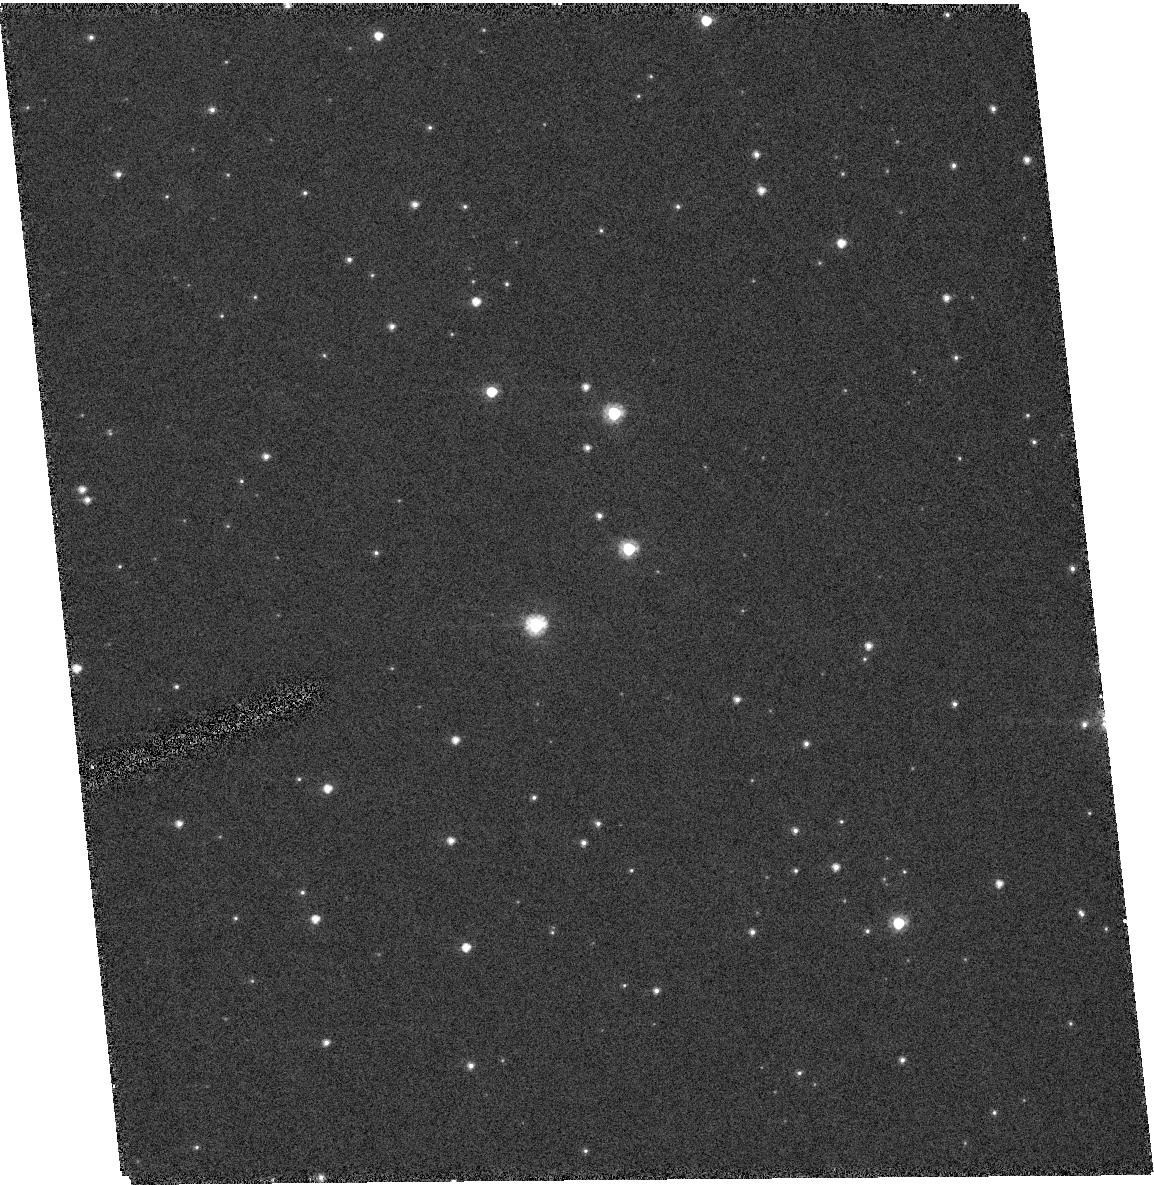
Target: QSO-051636-663436
Instrument: ACS/HRC
Filter: F606W
Exposure: 7 min
Observation ID: hst_10130_04_acs_hrc_f606w_j91q04

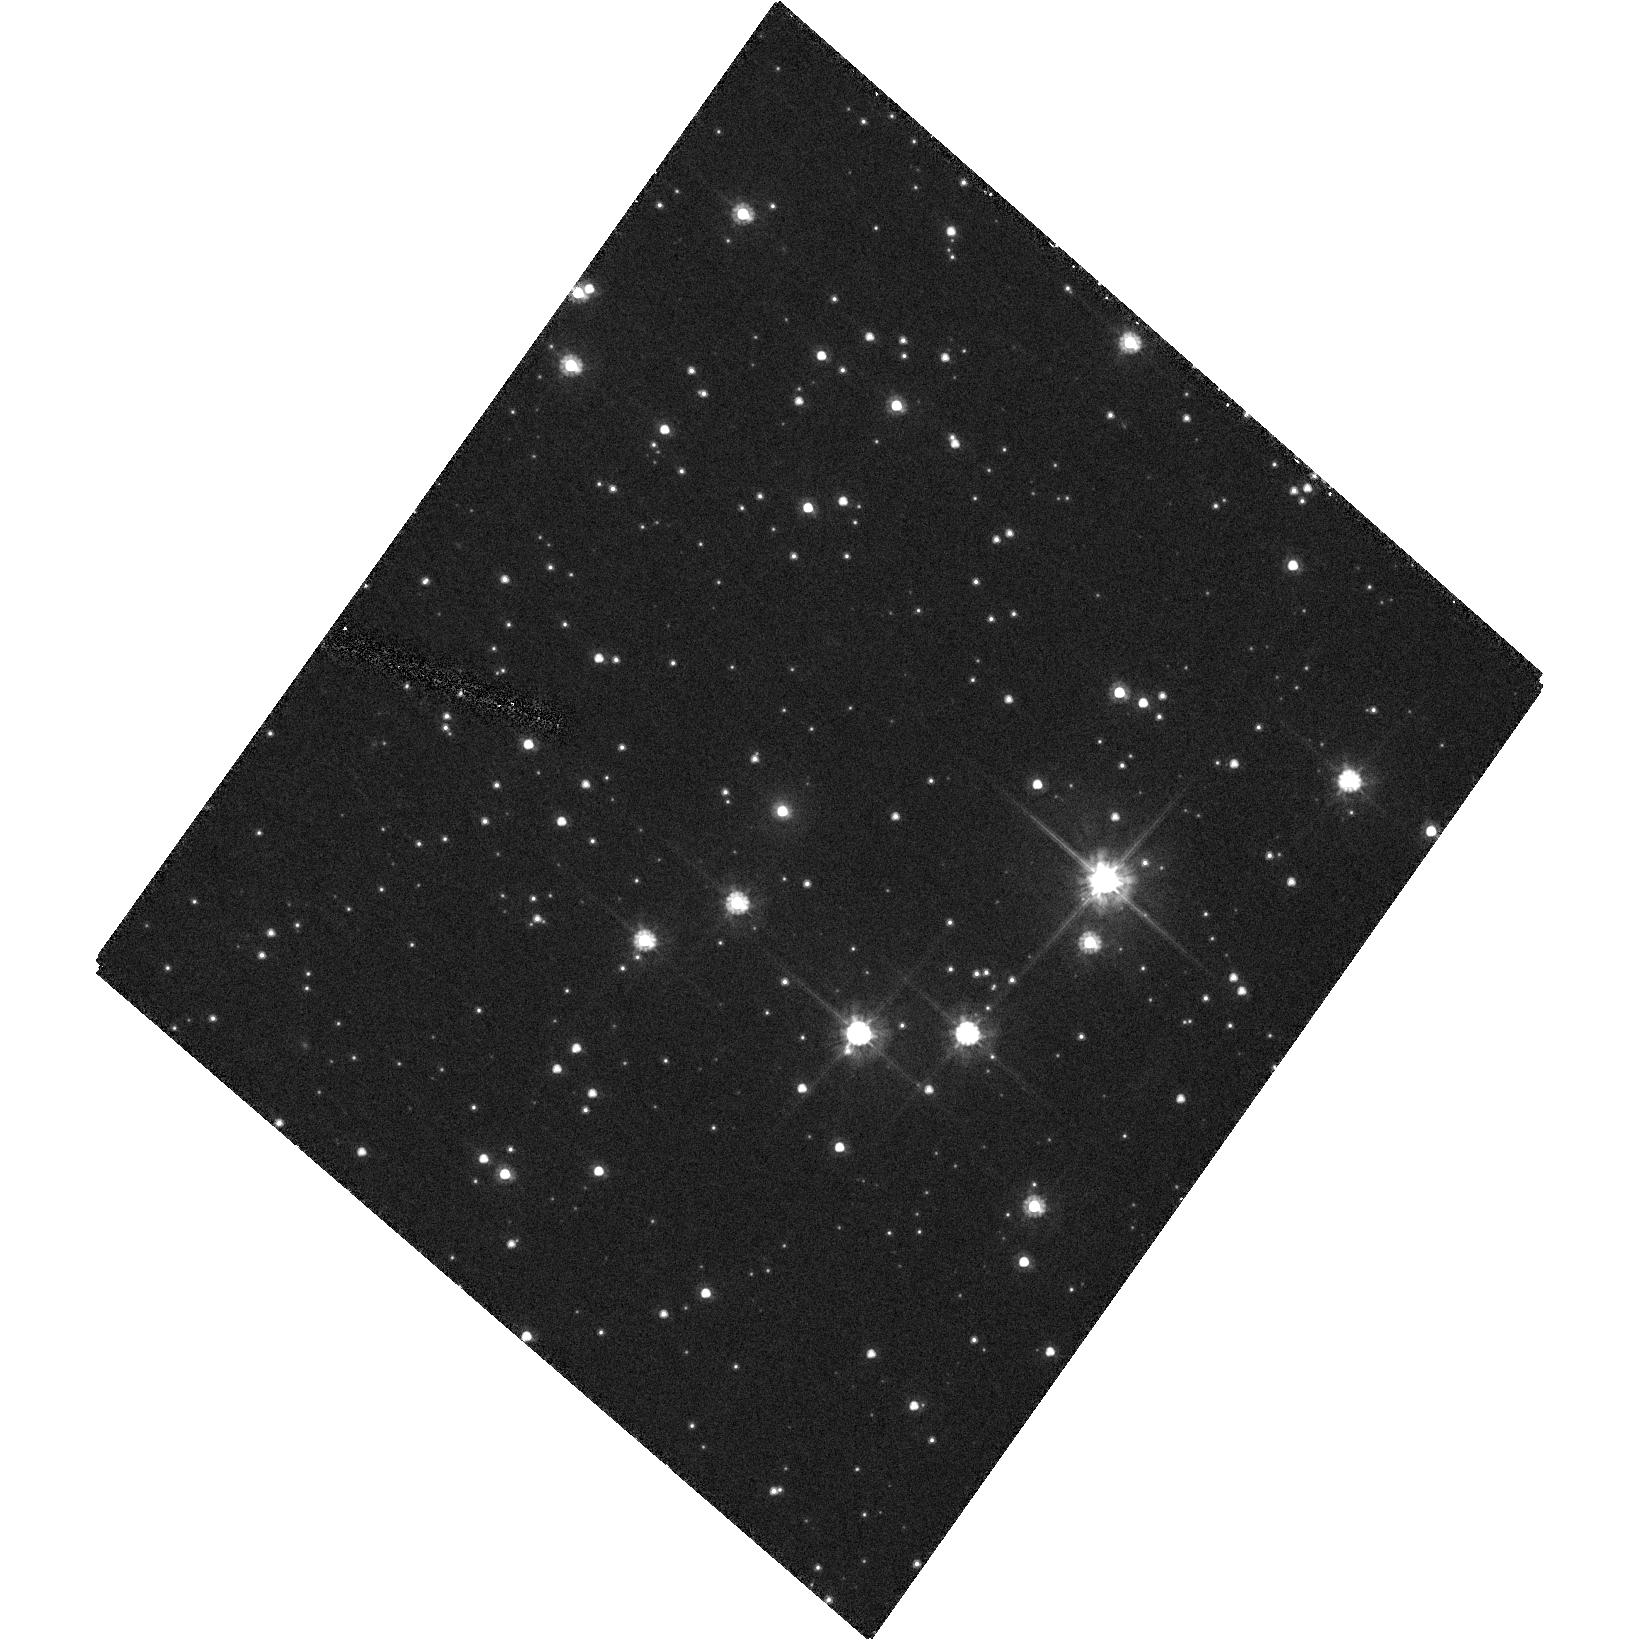
Target: QSO-054941-694415
Instrument: ACS/HRC
Filter: F606W
Exposure: 21 min
Observation ID: hst_10130_12_acs_hrc_f606w_j91q12

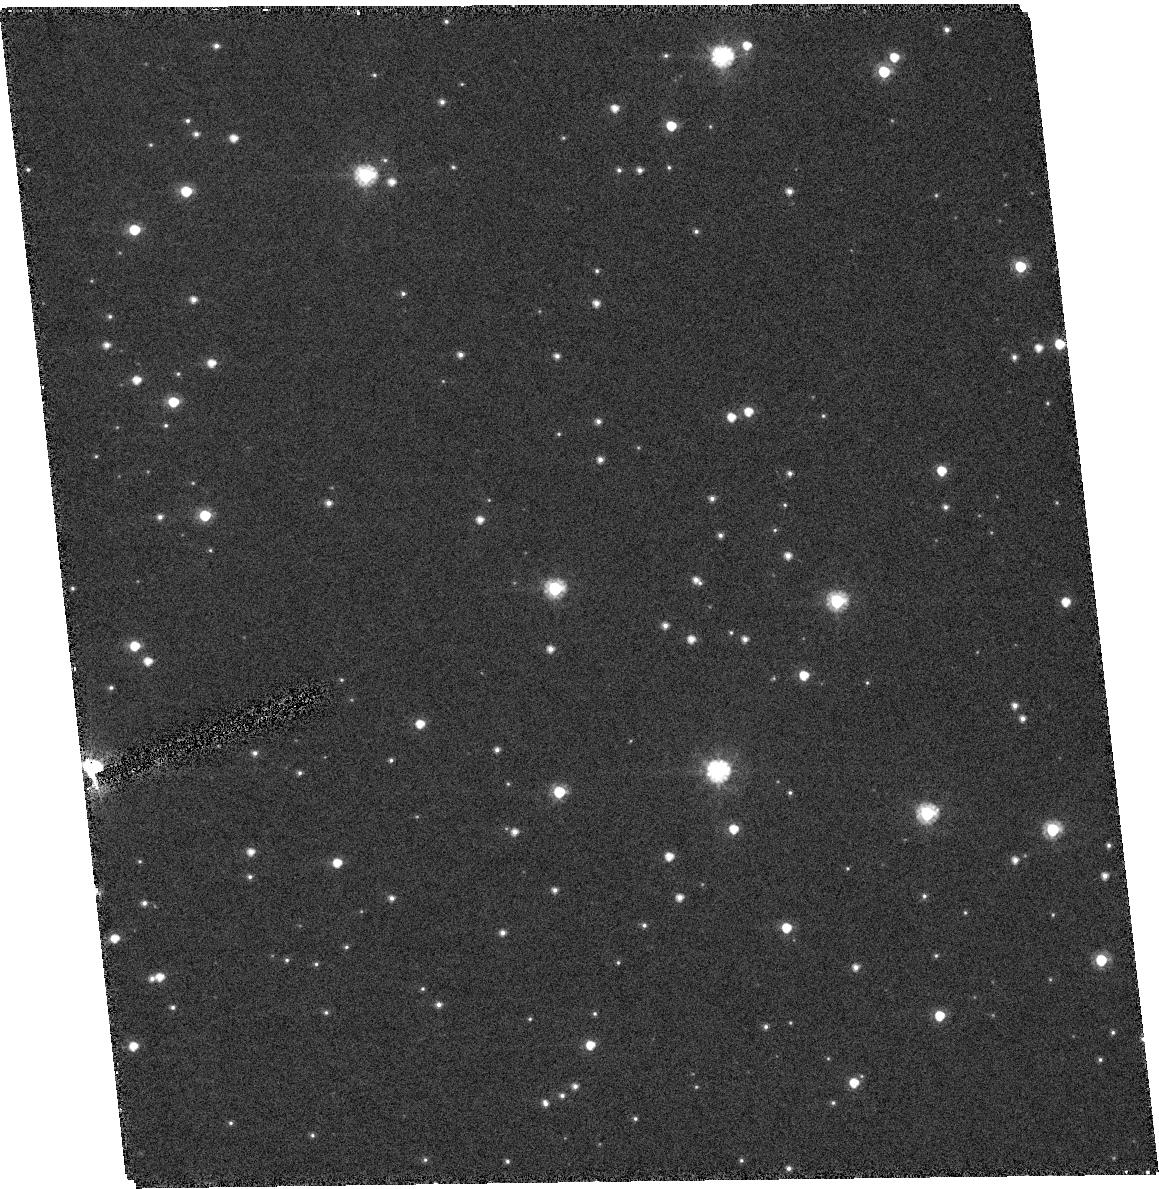
Target: QSO-050054-664401
Instrument: ACS/HRC
Filter: F606W
Exposure: 11 min
Observation ID: hst_10130_09_acs_hrc_f606w_j91q09

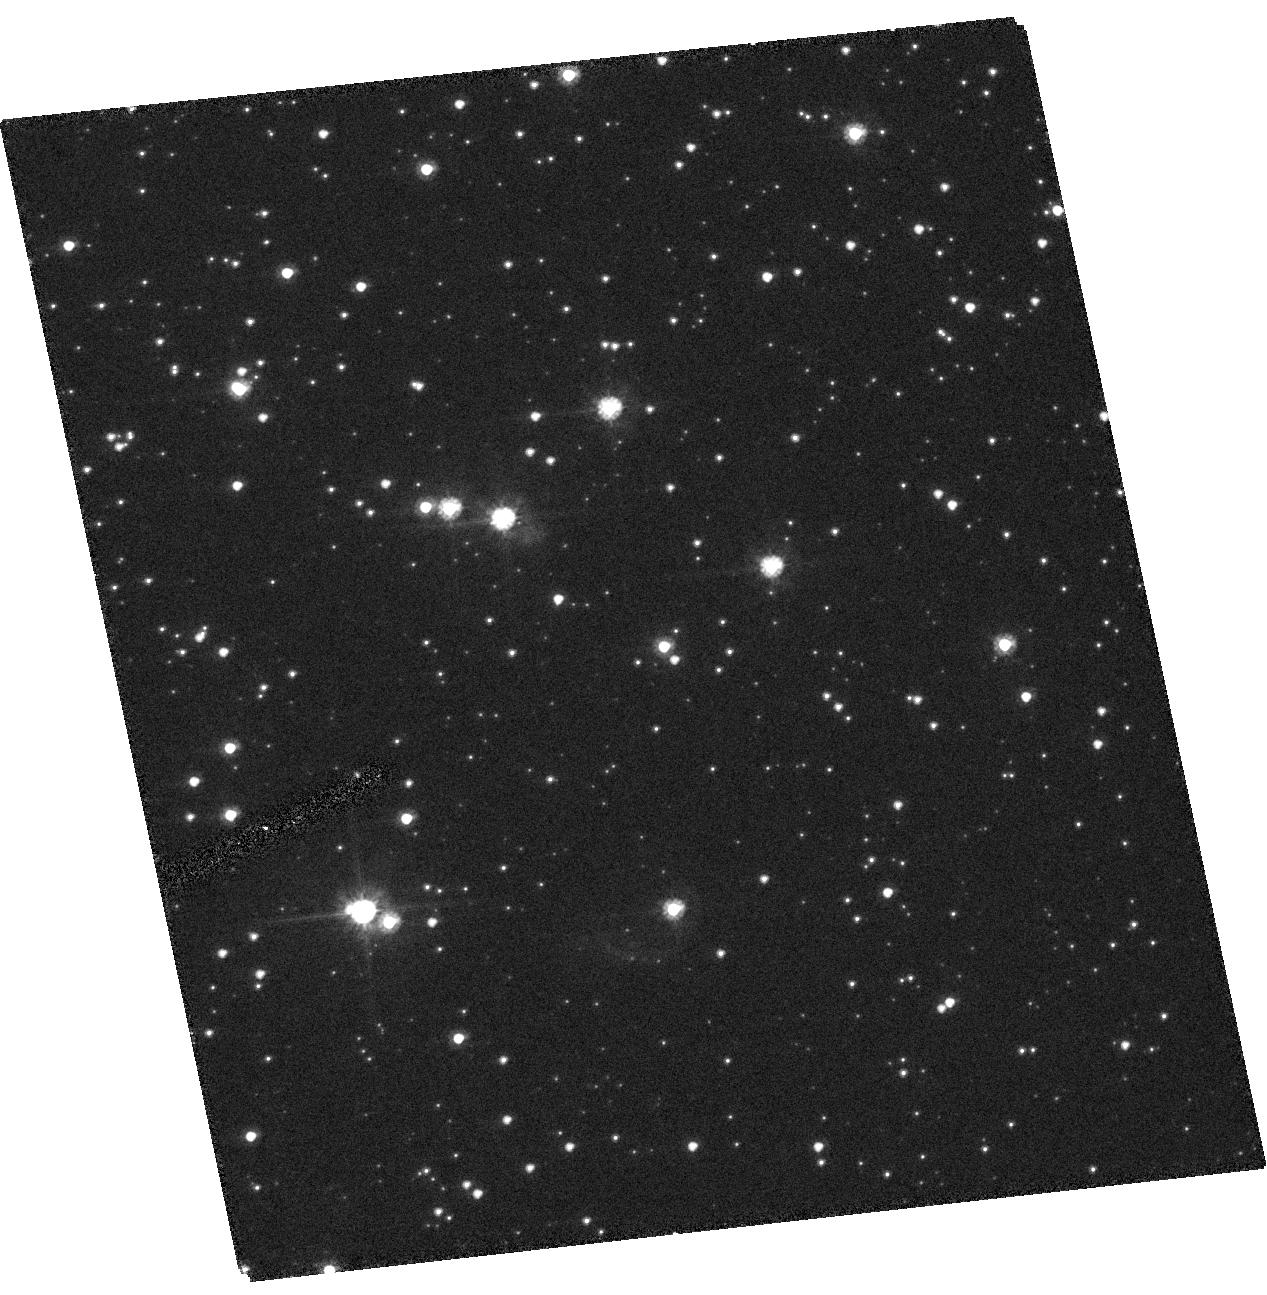
Target: QSO-005534-722834
Instrument: ACS/HRC
Filter: F606W
Exposure: 10 min
Observation ID: hst_10130_14_acs_hrc_f606w_j91q14

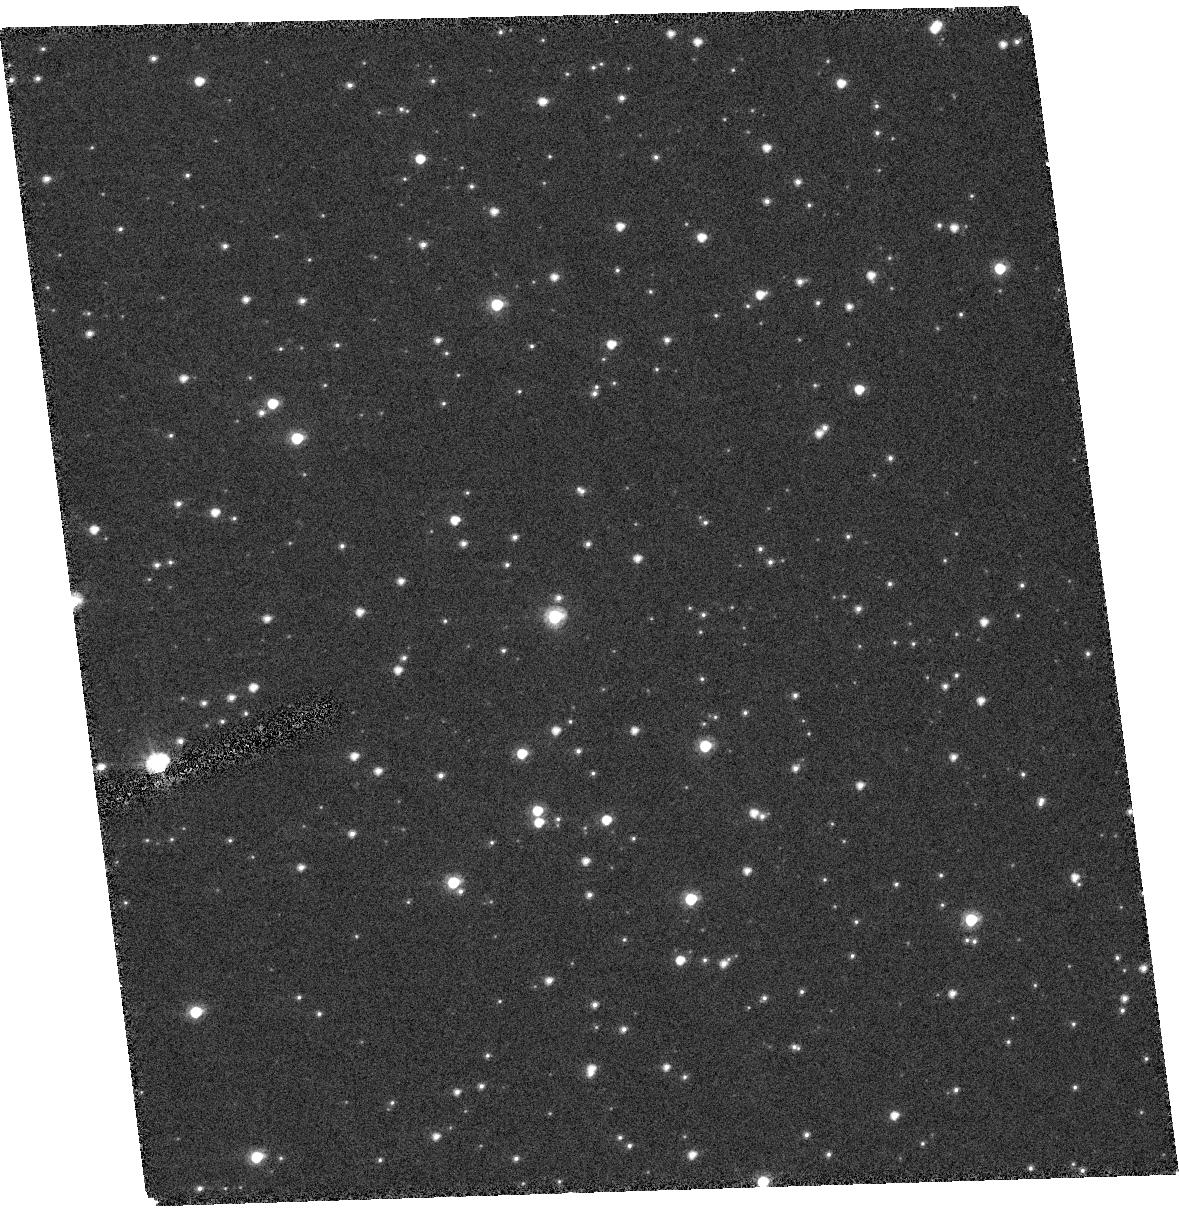
Target: QSO-010234-725422
Instrument: ACS/HRC
Filter: F606W
Exposure: 7 min
Observation ID: hst_10130_33_acs_hrc_f606w_j91q33

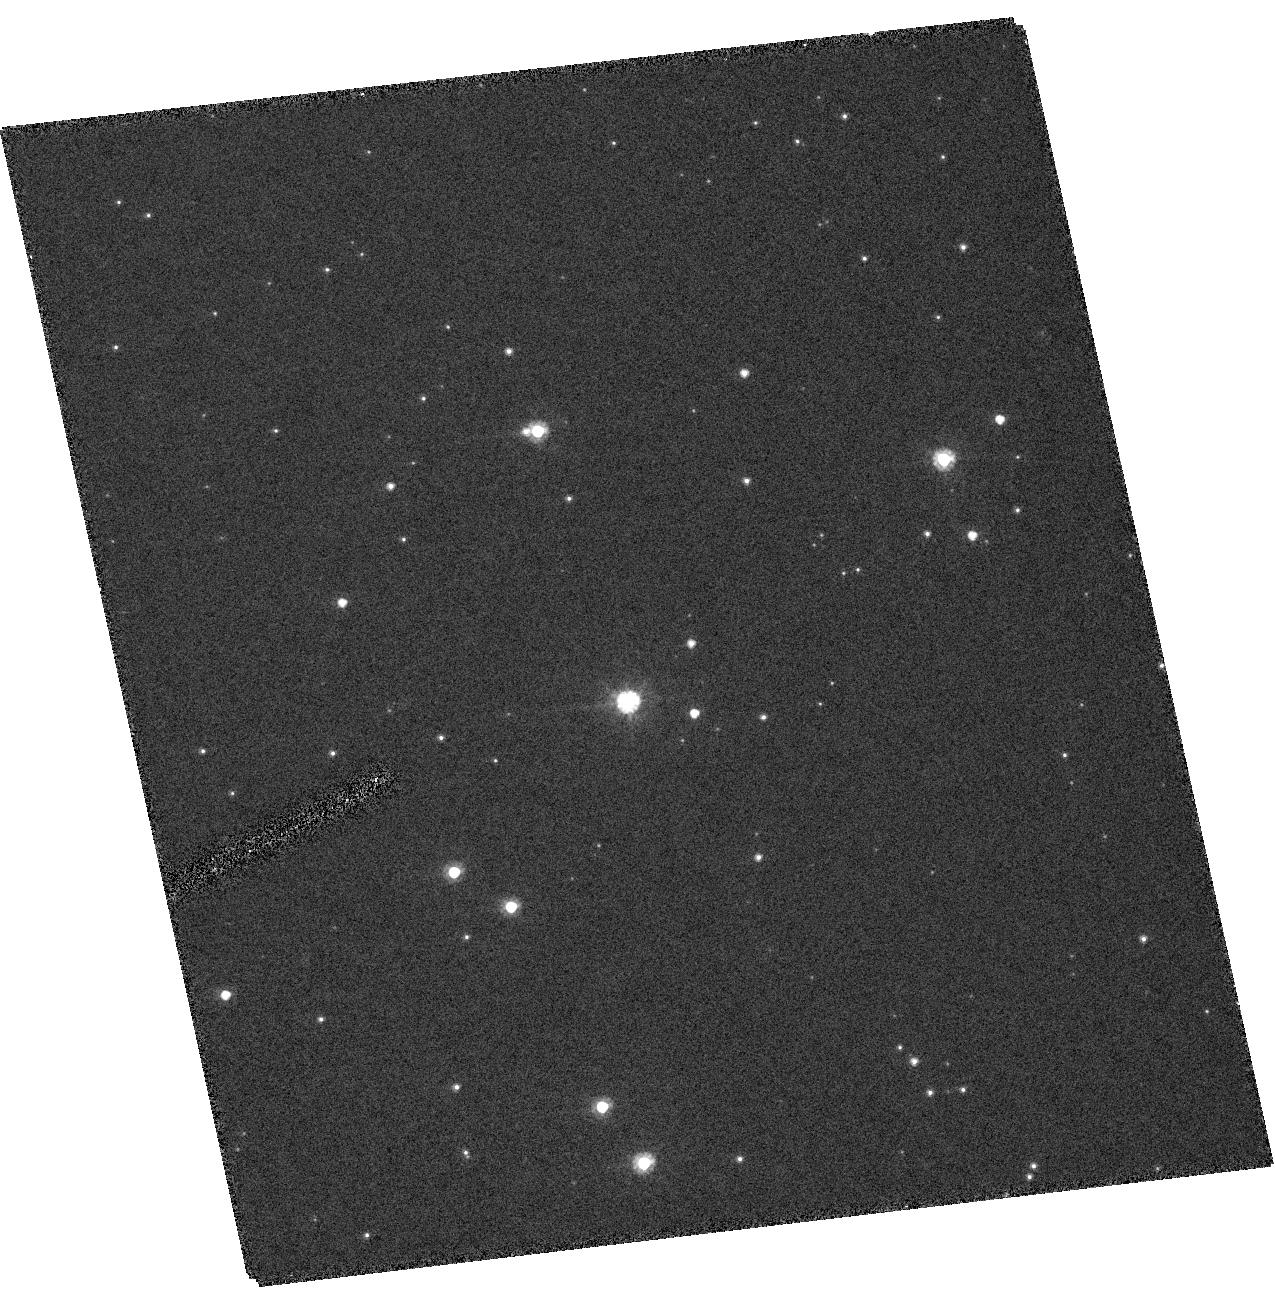
Target: QSO-044611-720509
Instrument: ACS/HRC
Filter: F606W
Exposure: 7 min
Observation ID: hst_10130_02_acs_hrc_f606w_j91q02

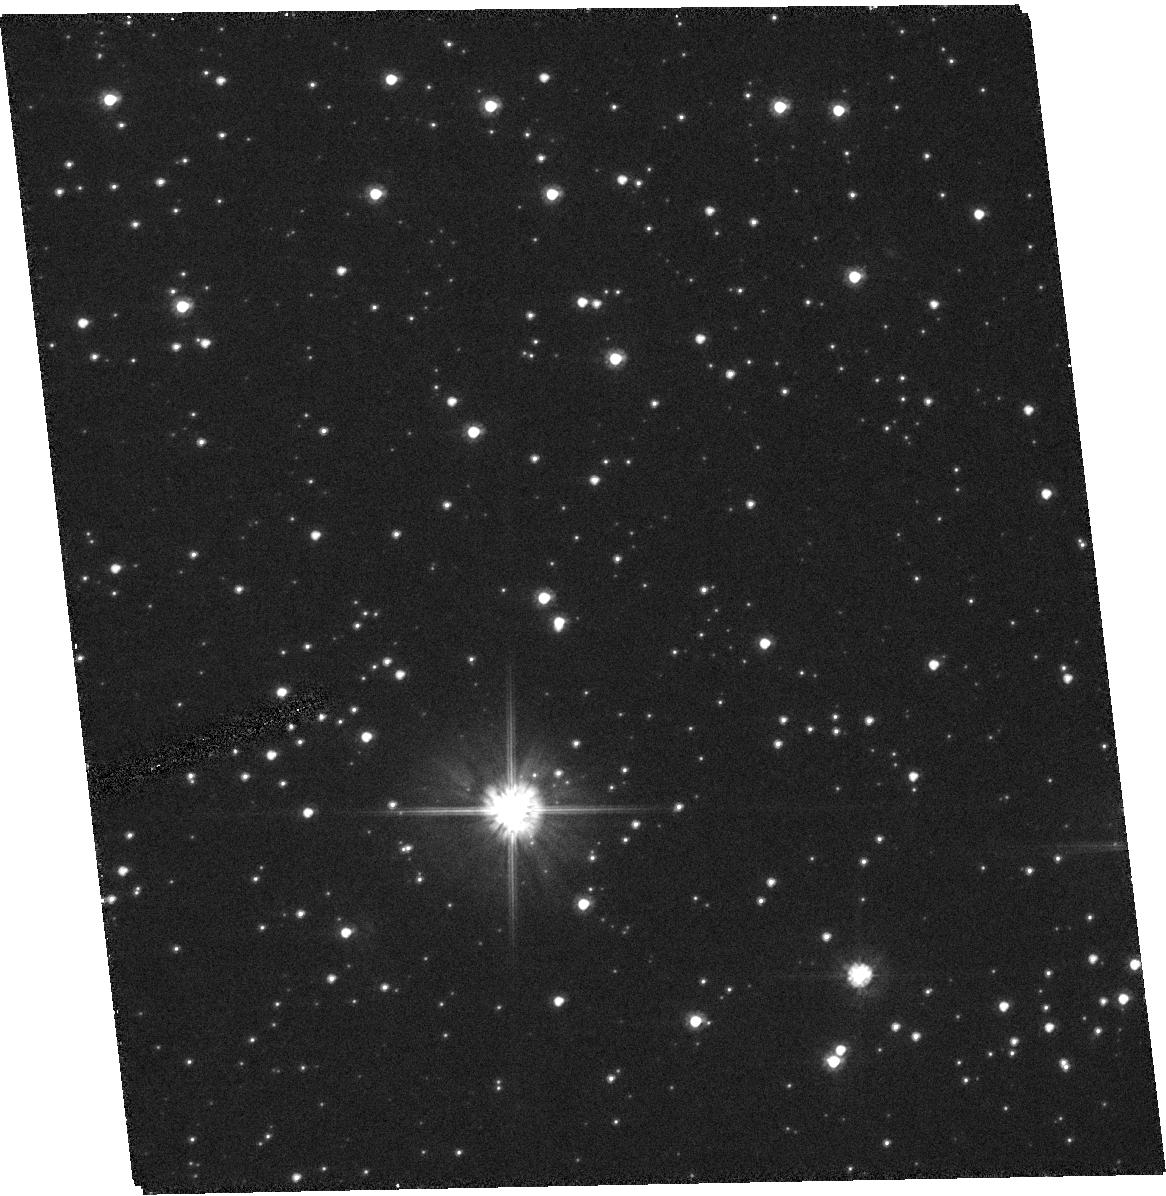
Target: QSO-010214-731626
Instrument: ACS/HRC
Filter: F606W
Exposure: 16 min
Observation ID: hst_10130_15_acs_hrc_f606w_j91q15

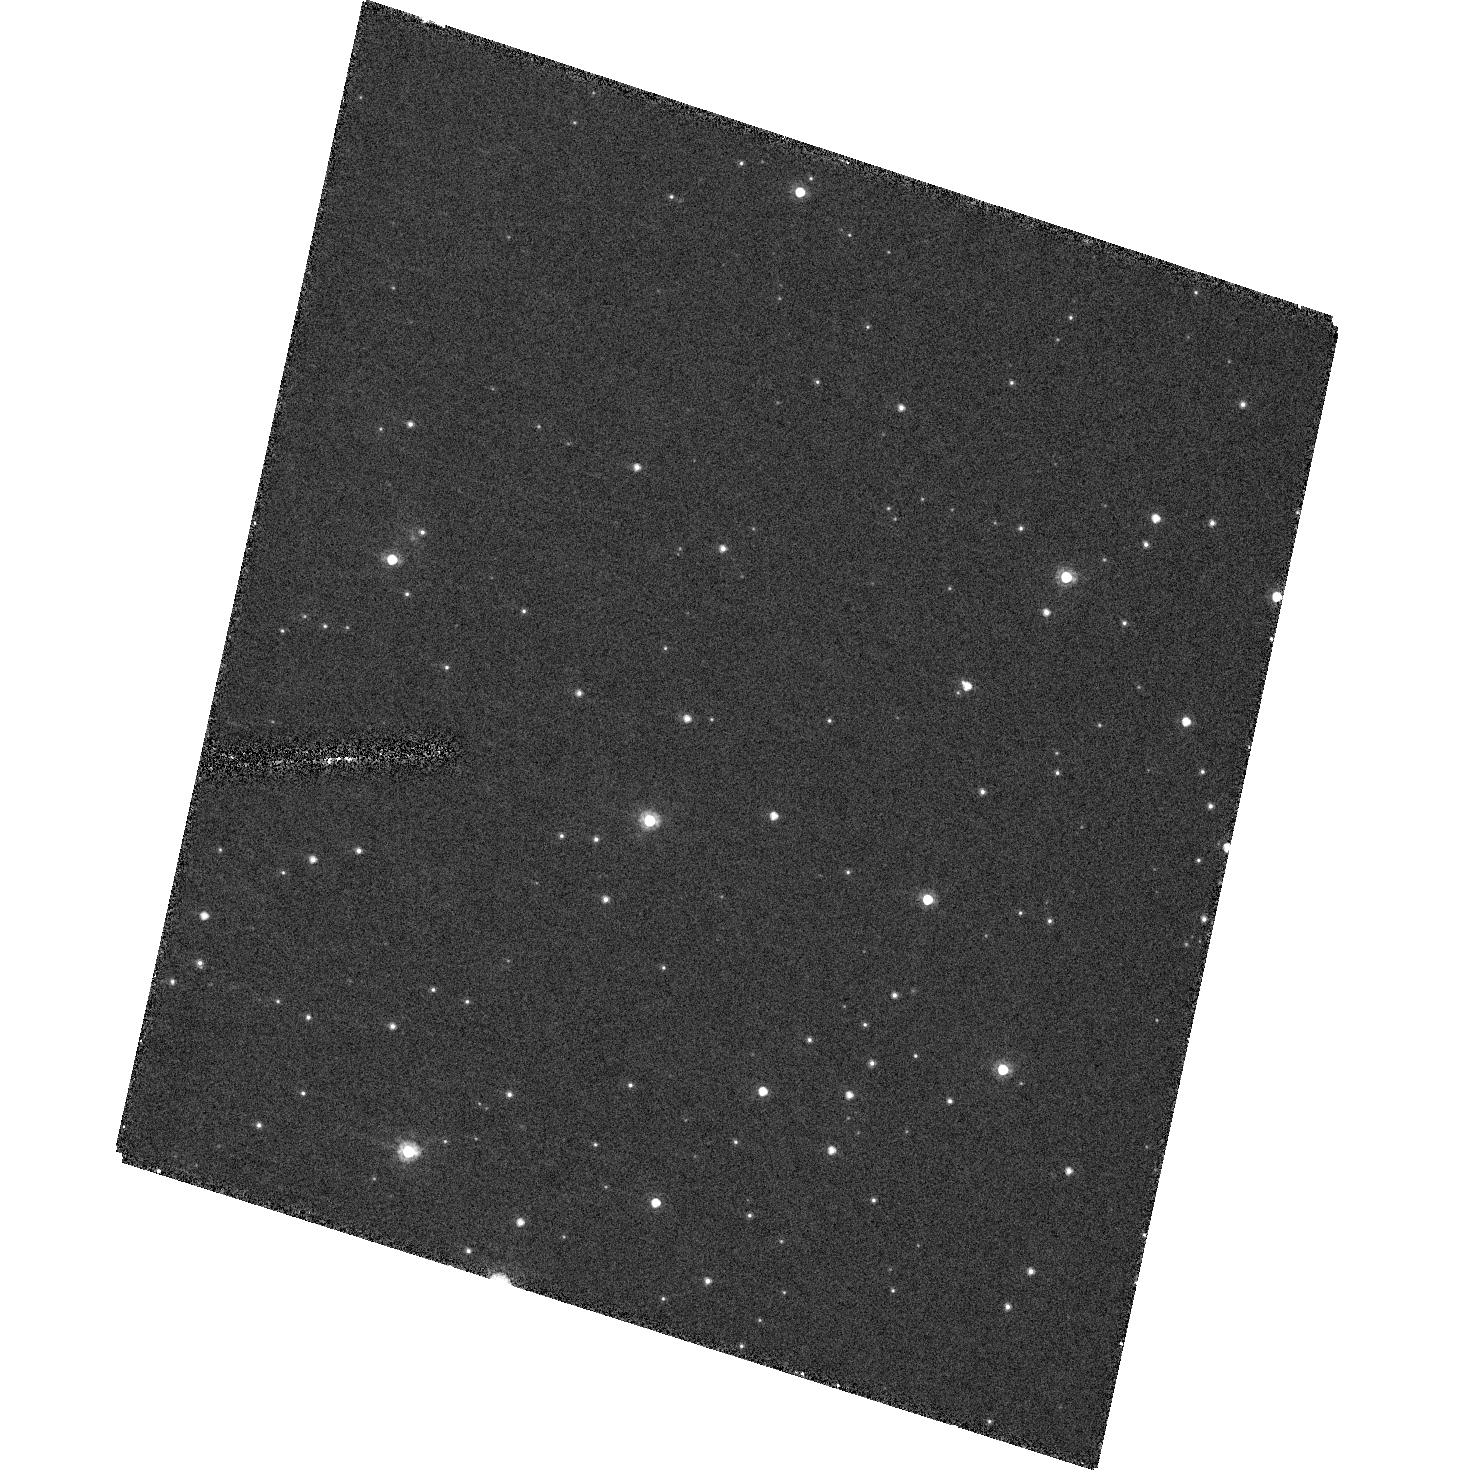
Target: QSO-003639-722742
Instrument: ACS/HRC
Filter: F606W
Exposure: 18 min
Observation ID: hst_10130_16_acs_hrc_f606w_j91q16

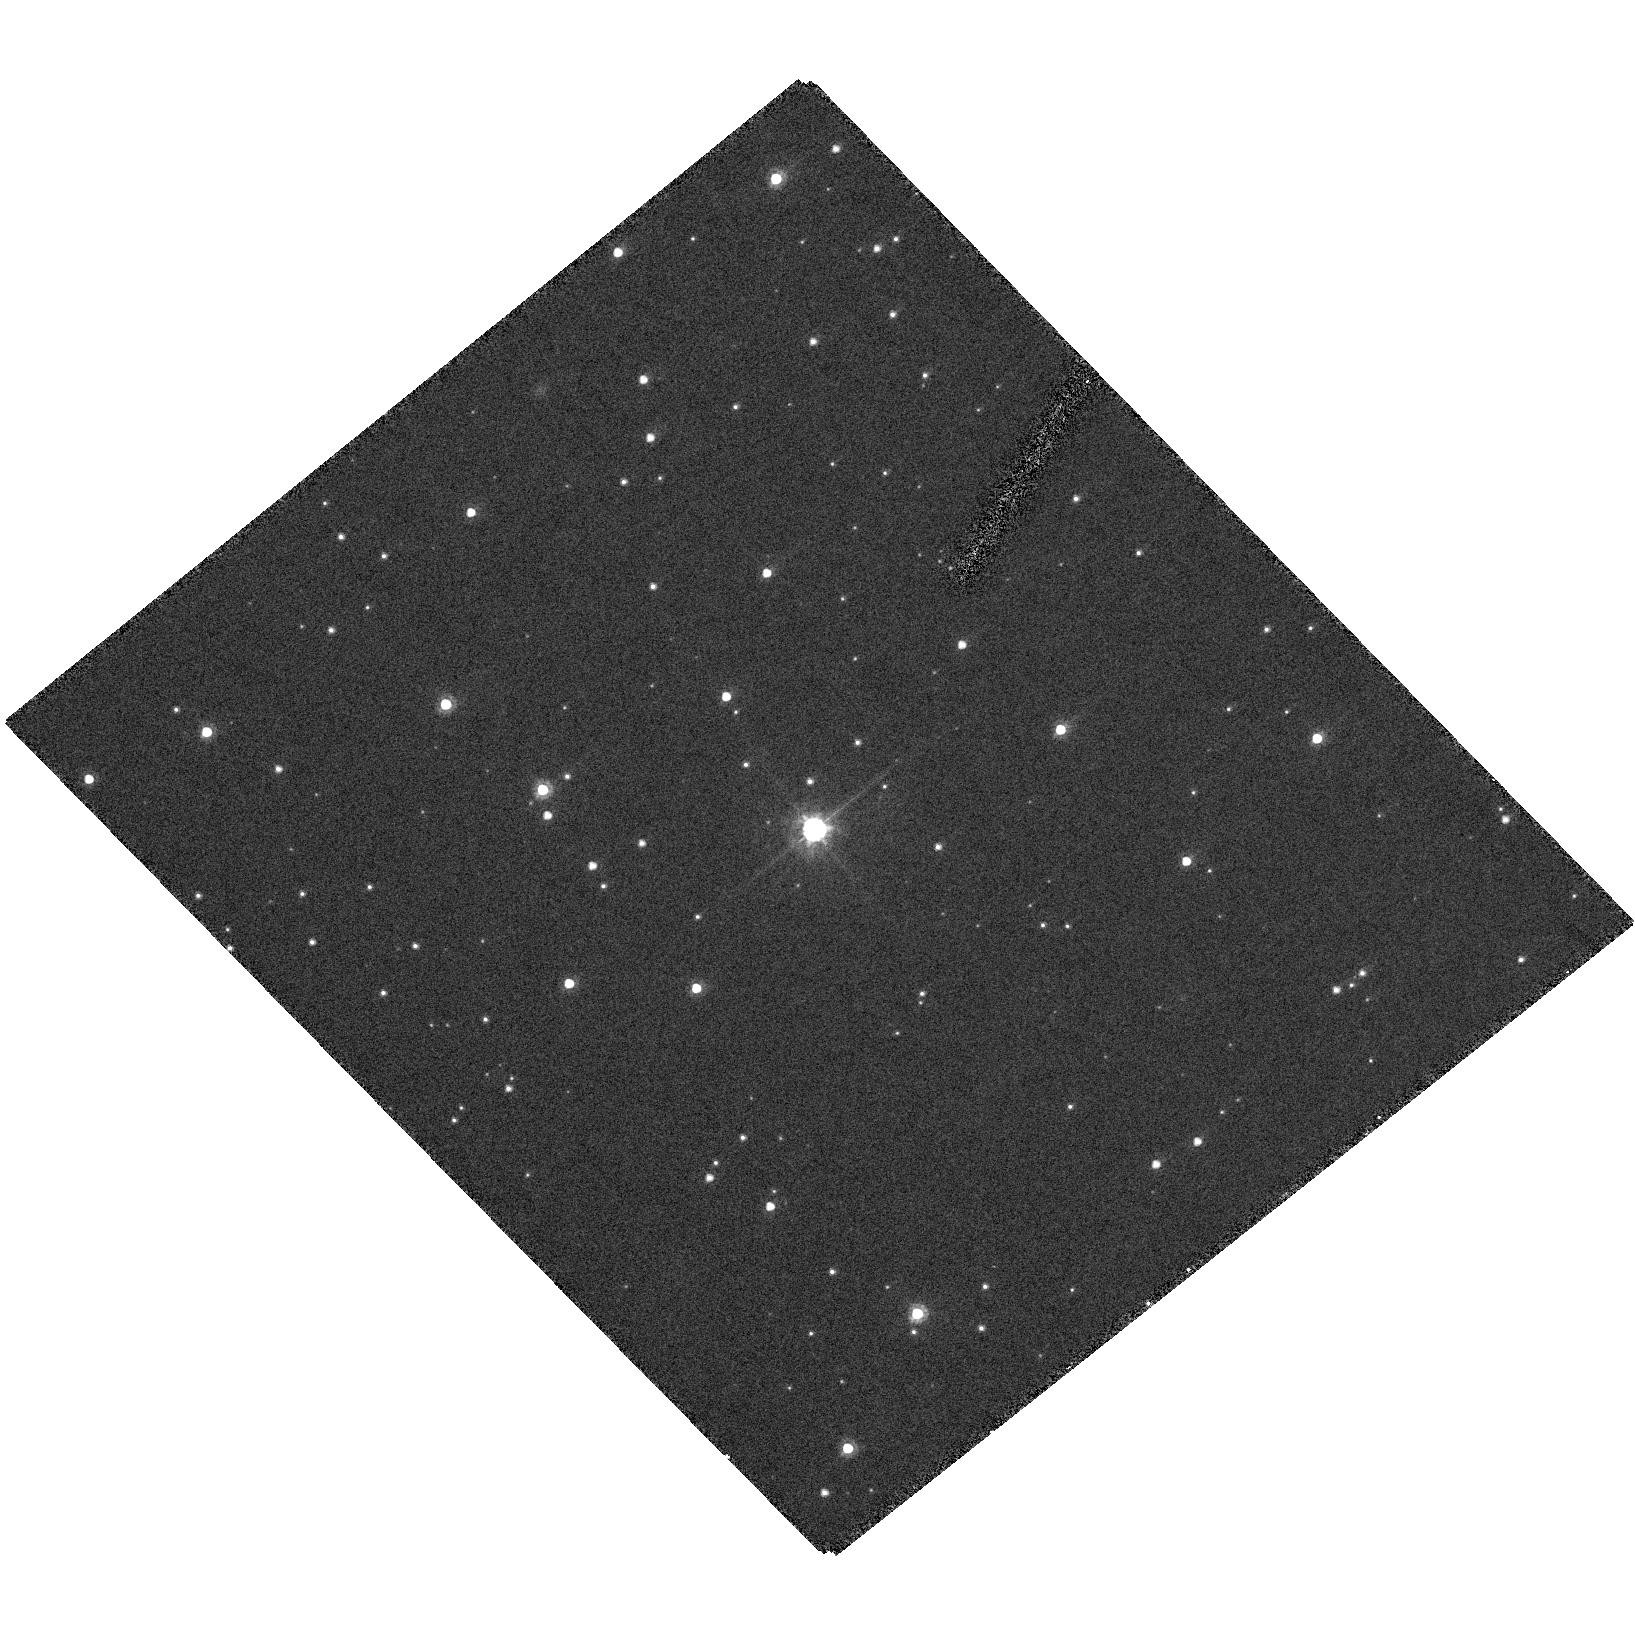
Target: QSO-054750-672802
Instrument: ACS/HRC
Filter: F606W
Exposure: 7 min
Observation ID: hst_10130_01_acs_hrc_f606w_j91q01

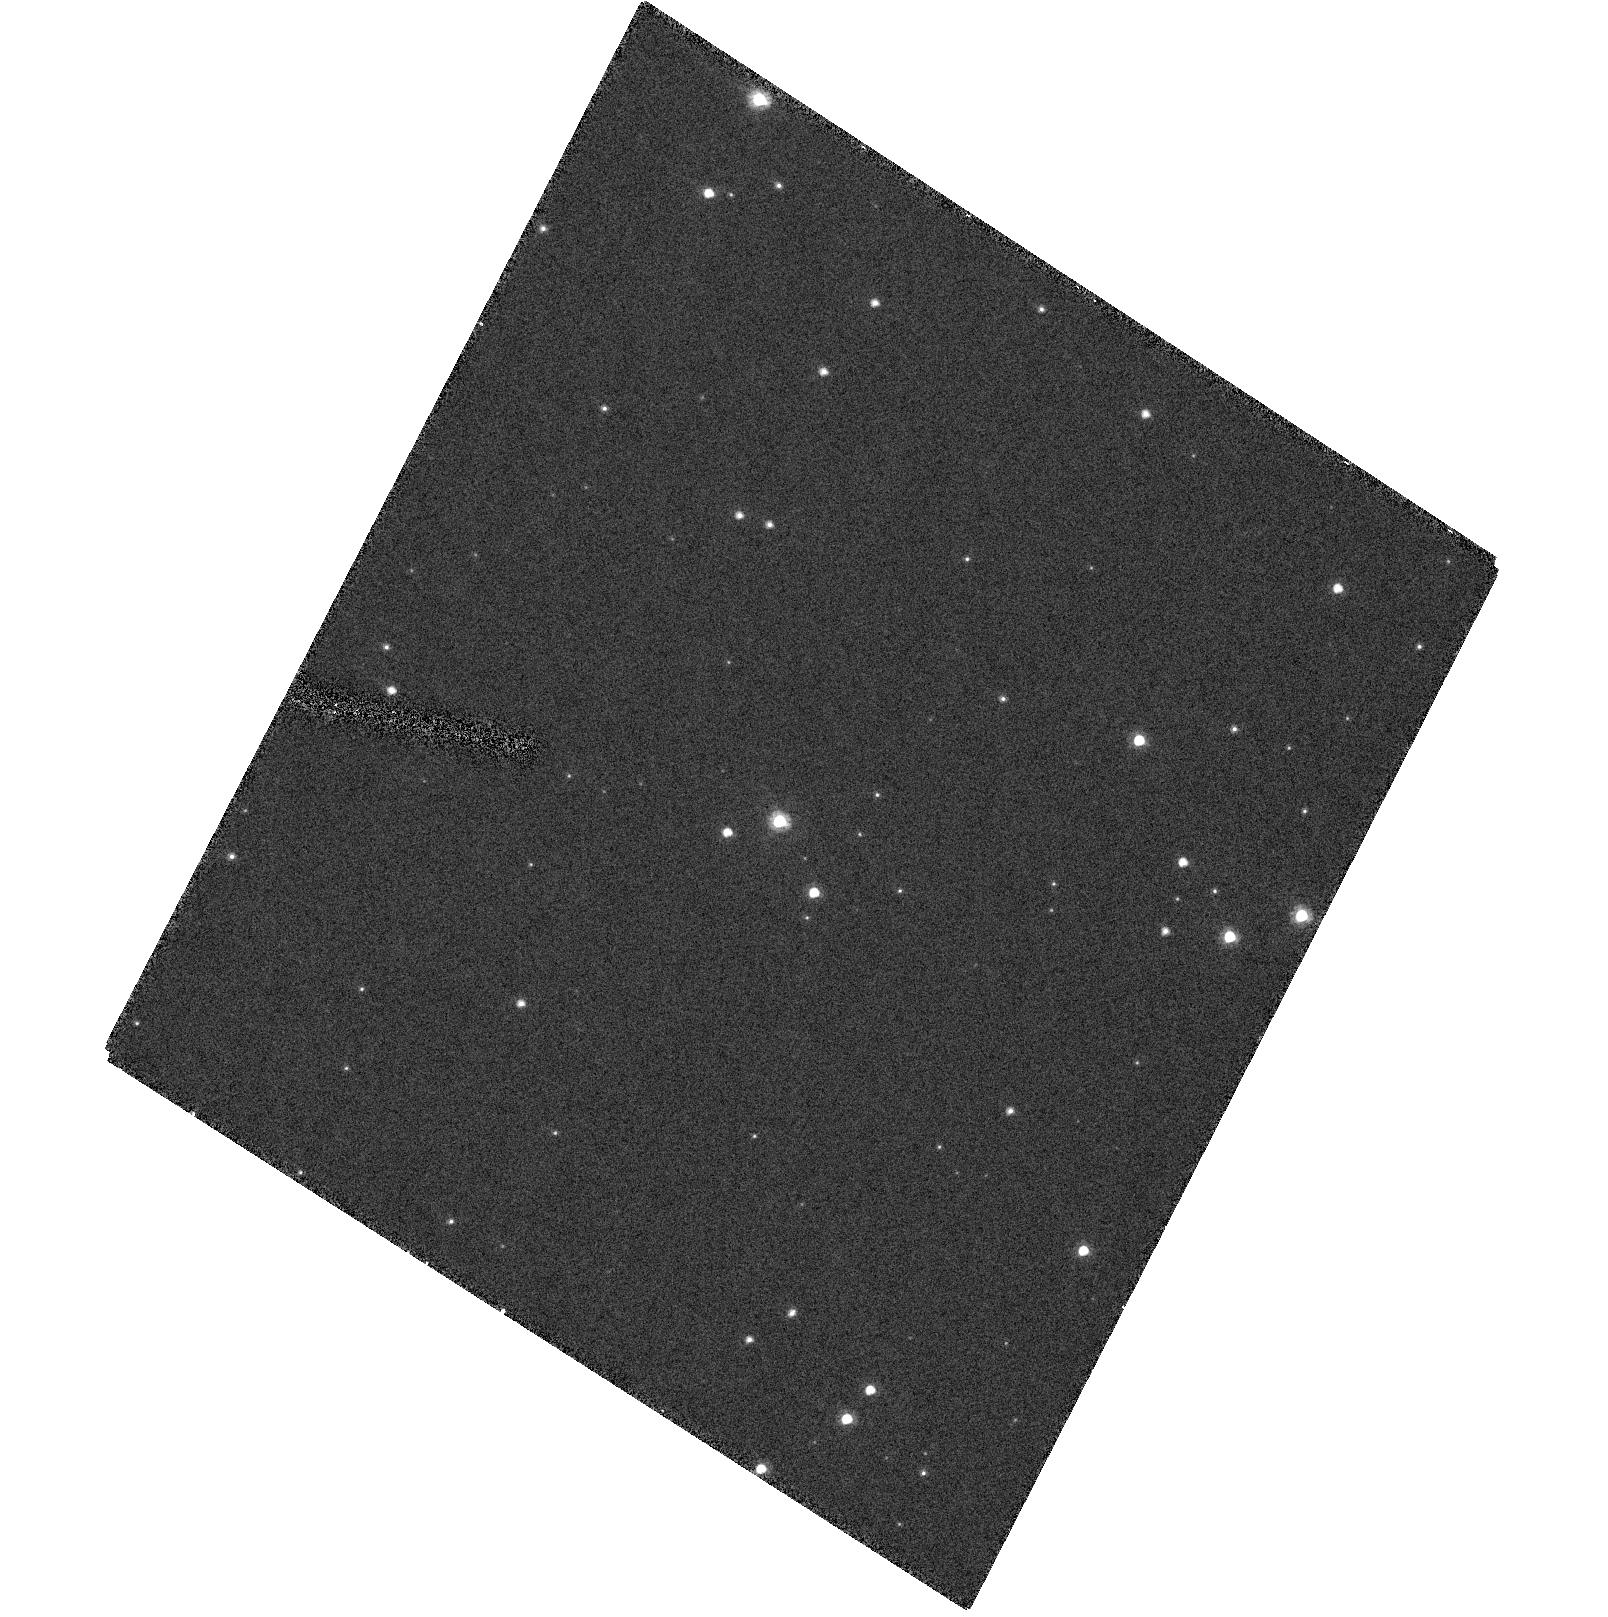
Target: QSO-060234-683041
Instrument: ACS/HRC
Filter: F606W
Exposure: 7 min
Observation ID: hst_10130_06_acs_hrc_f606w_j91q06

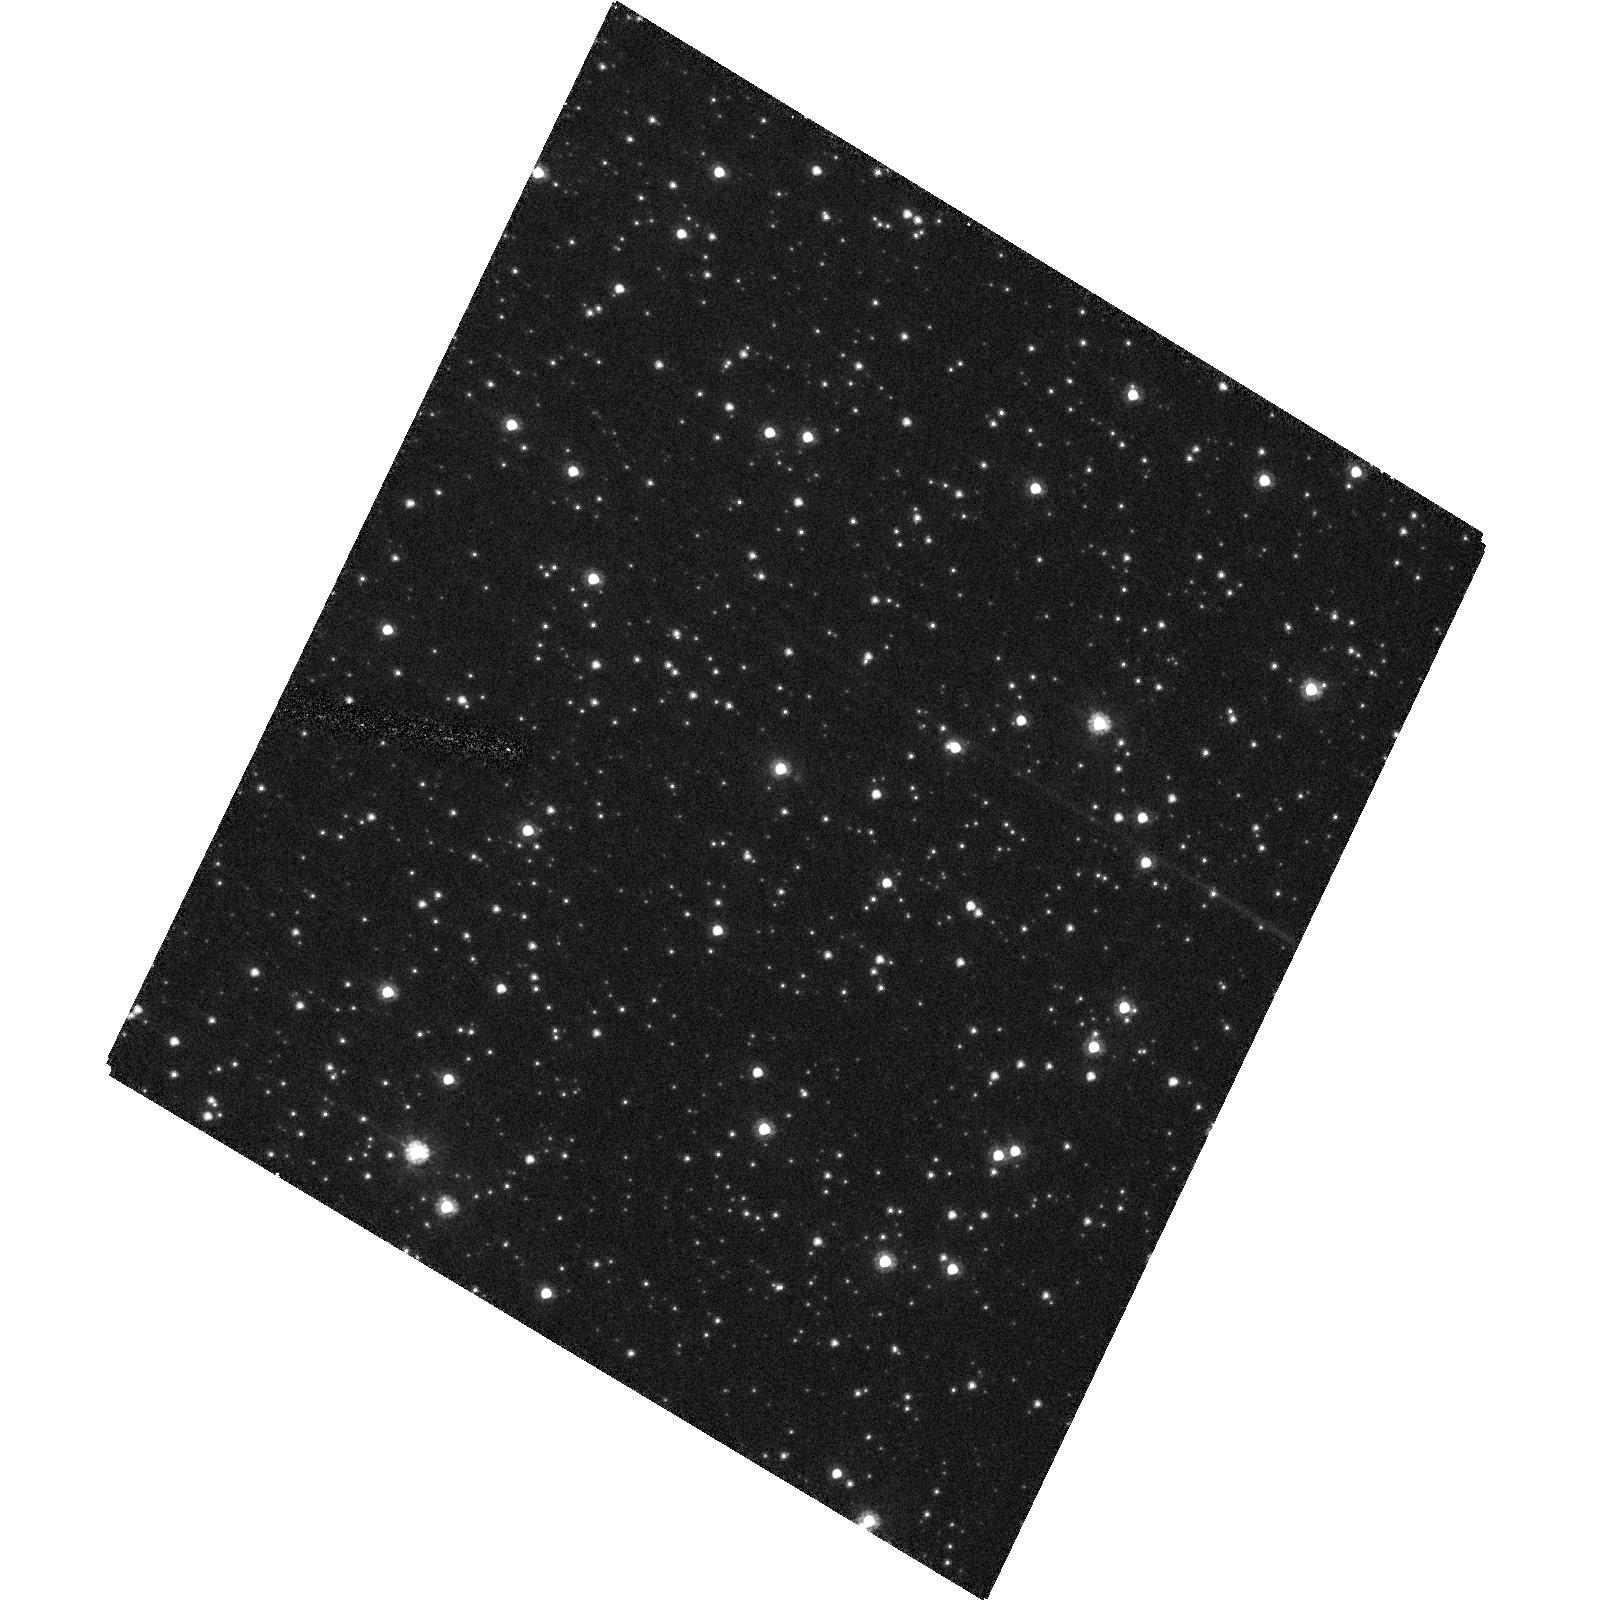
Target: QSO-051626-694819
Instrument: ACS/HRC
Filter: F606W
Exposure: 7 min
Observation ID: hst_10130_07_acs_hrc_f606w_j91q07

Systemic Proper Motions of the Magellanic Clouds from Astrometry with ACS: II. Second Epoch Images (PI: Alcock, Charles R.)

We request second epoch observations with ACS of Magellanic Cloud fields centered on the 40 quasars in the LMC and SMC for which we have first epoch Cycle 11 data. The new data will determine the systemic proper motion of the Clouds. An extensive astrometric analysis of the first epoch data shows that follow-up observations with a two year baseline will allow us to measure the proper motion of the clouds to within 0.022 mas/year in each of the two orthogonal directions (assuming that we can image 25 quasars, i.e., with a realistic Snapshot Program completion rate). The best weighted combination of all previous measurements has a seven times larger error than what we expect. We will determine the proper motion of the clouds with 2% accuracy. When combined with HI data for the Magellanic Stream this will constrain both the mass distribution in the Galactic Halo and theoretical models for the origin of the Magellanic Stream. Previous measurements are too crude for such constraints. Our data will provide by far the most accurate proper motion measurement for any Milky Way satellite.